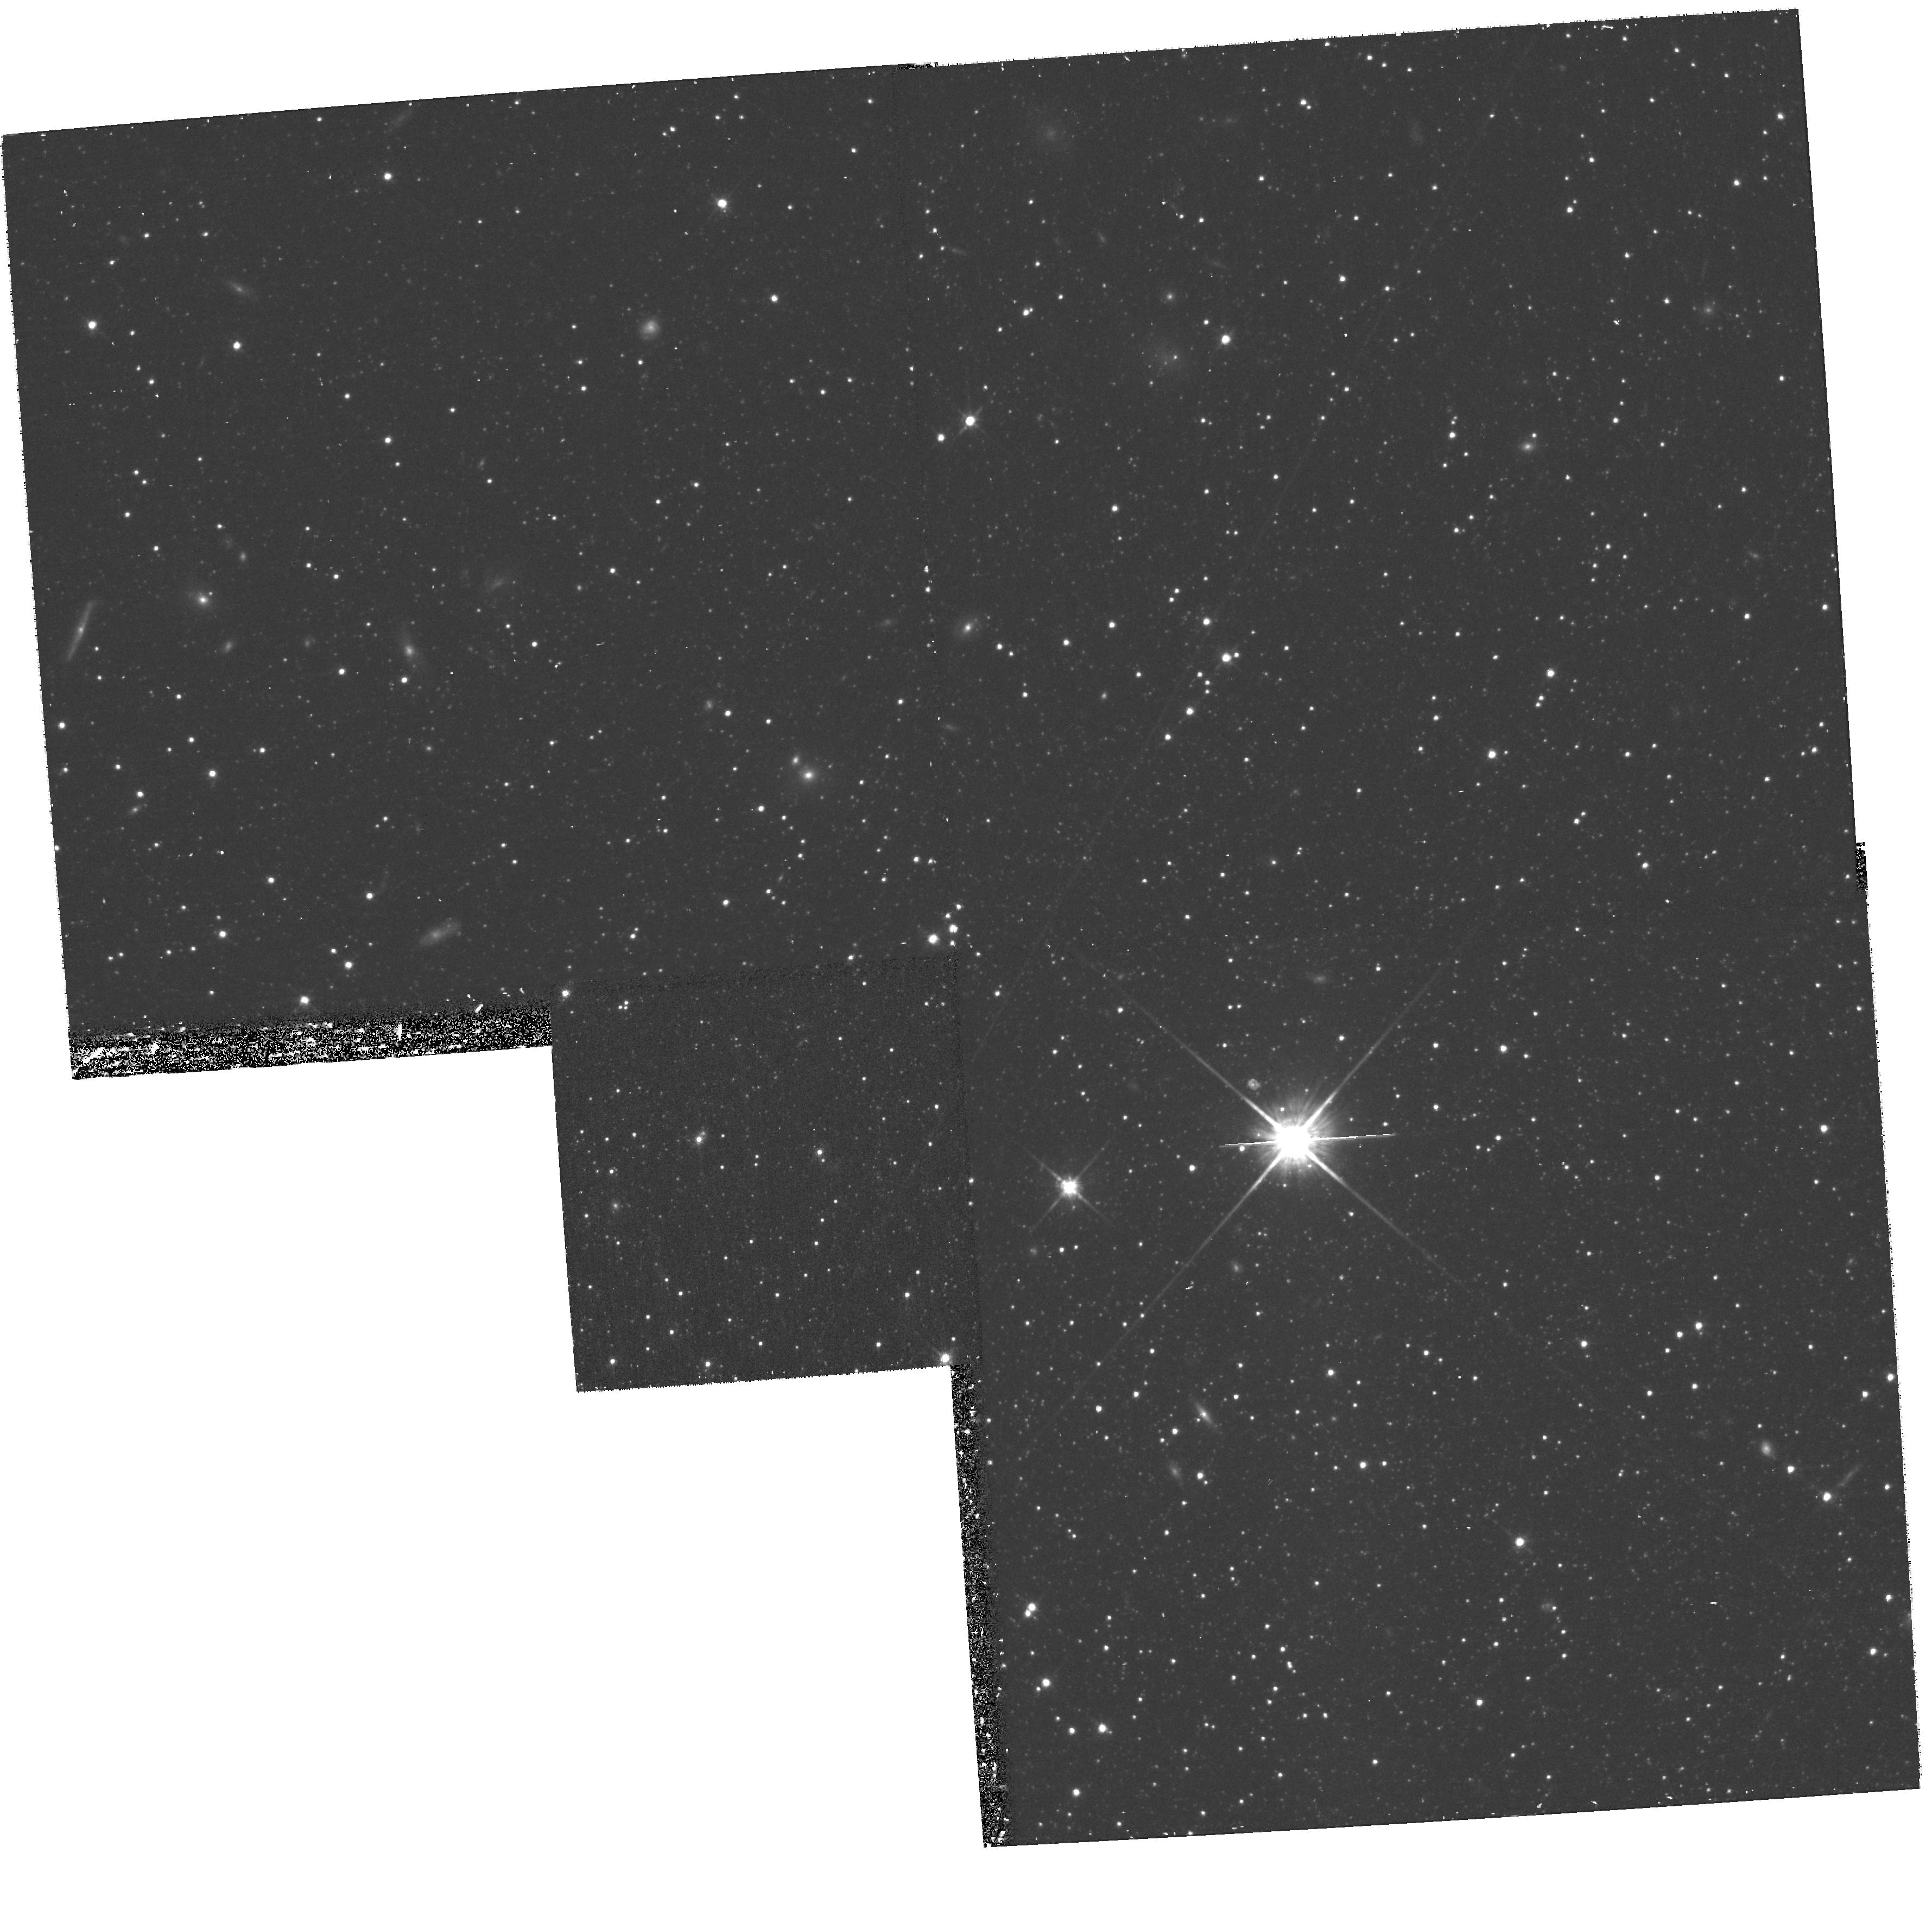
Target: LEO-II
Instrument: WFPC2/PC
Filter: F814W
Exposure: 37 min
Observation ID: hst_11182_02_wfpc2_pc_f814w_ua2n02

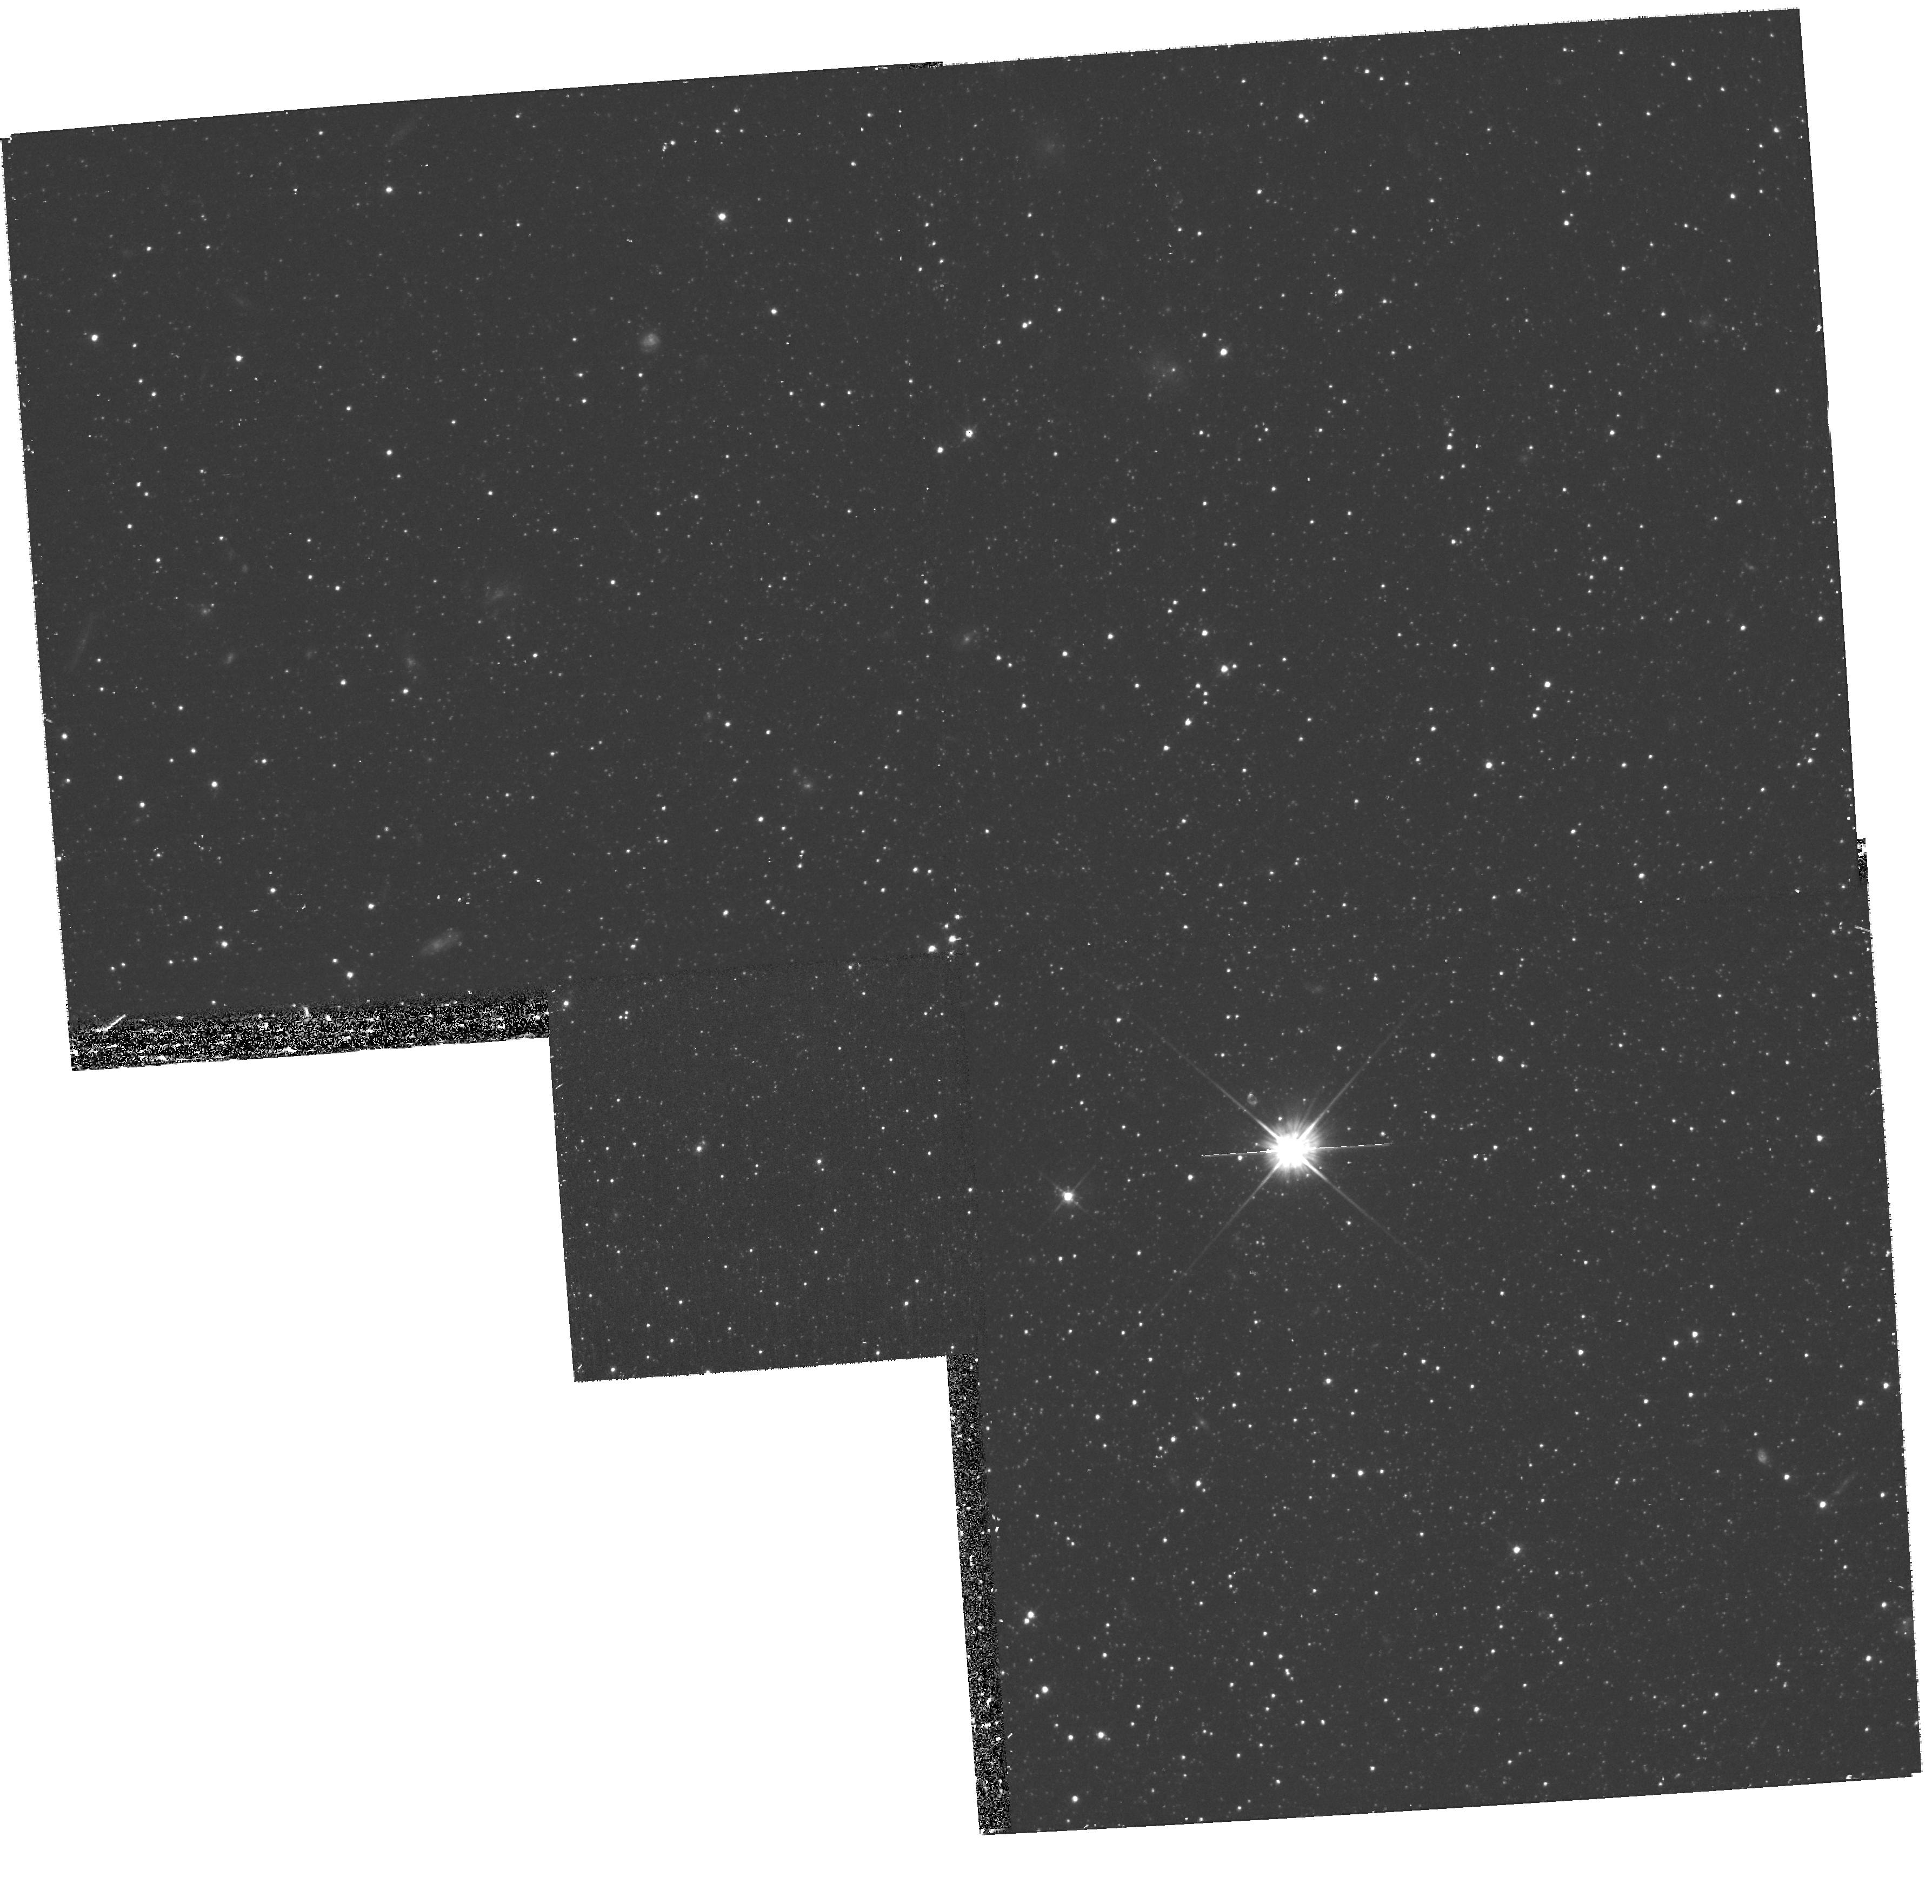
Target: LEO-II
Instrument: WFPC2/PC
Filter: F555W
Exposure: 37 min
Observation ID: hst_11182_c1_wfpc2_pc_f555w_ua2nc1

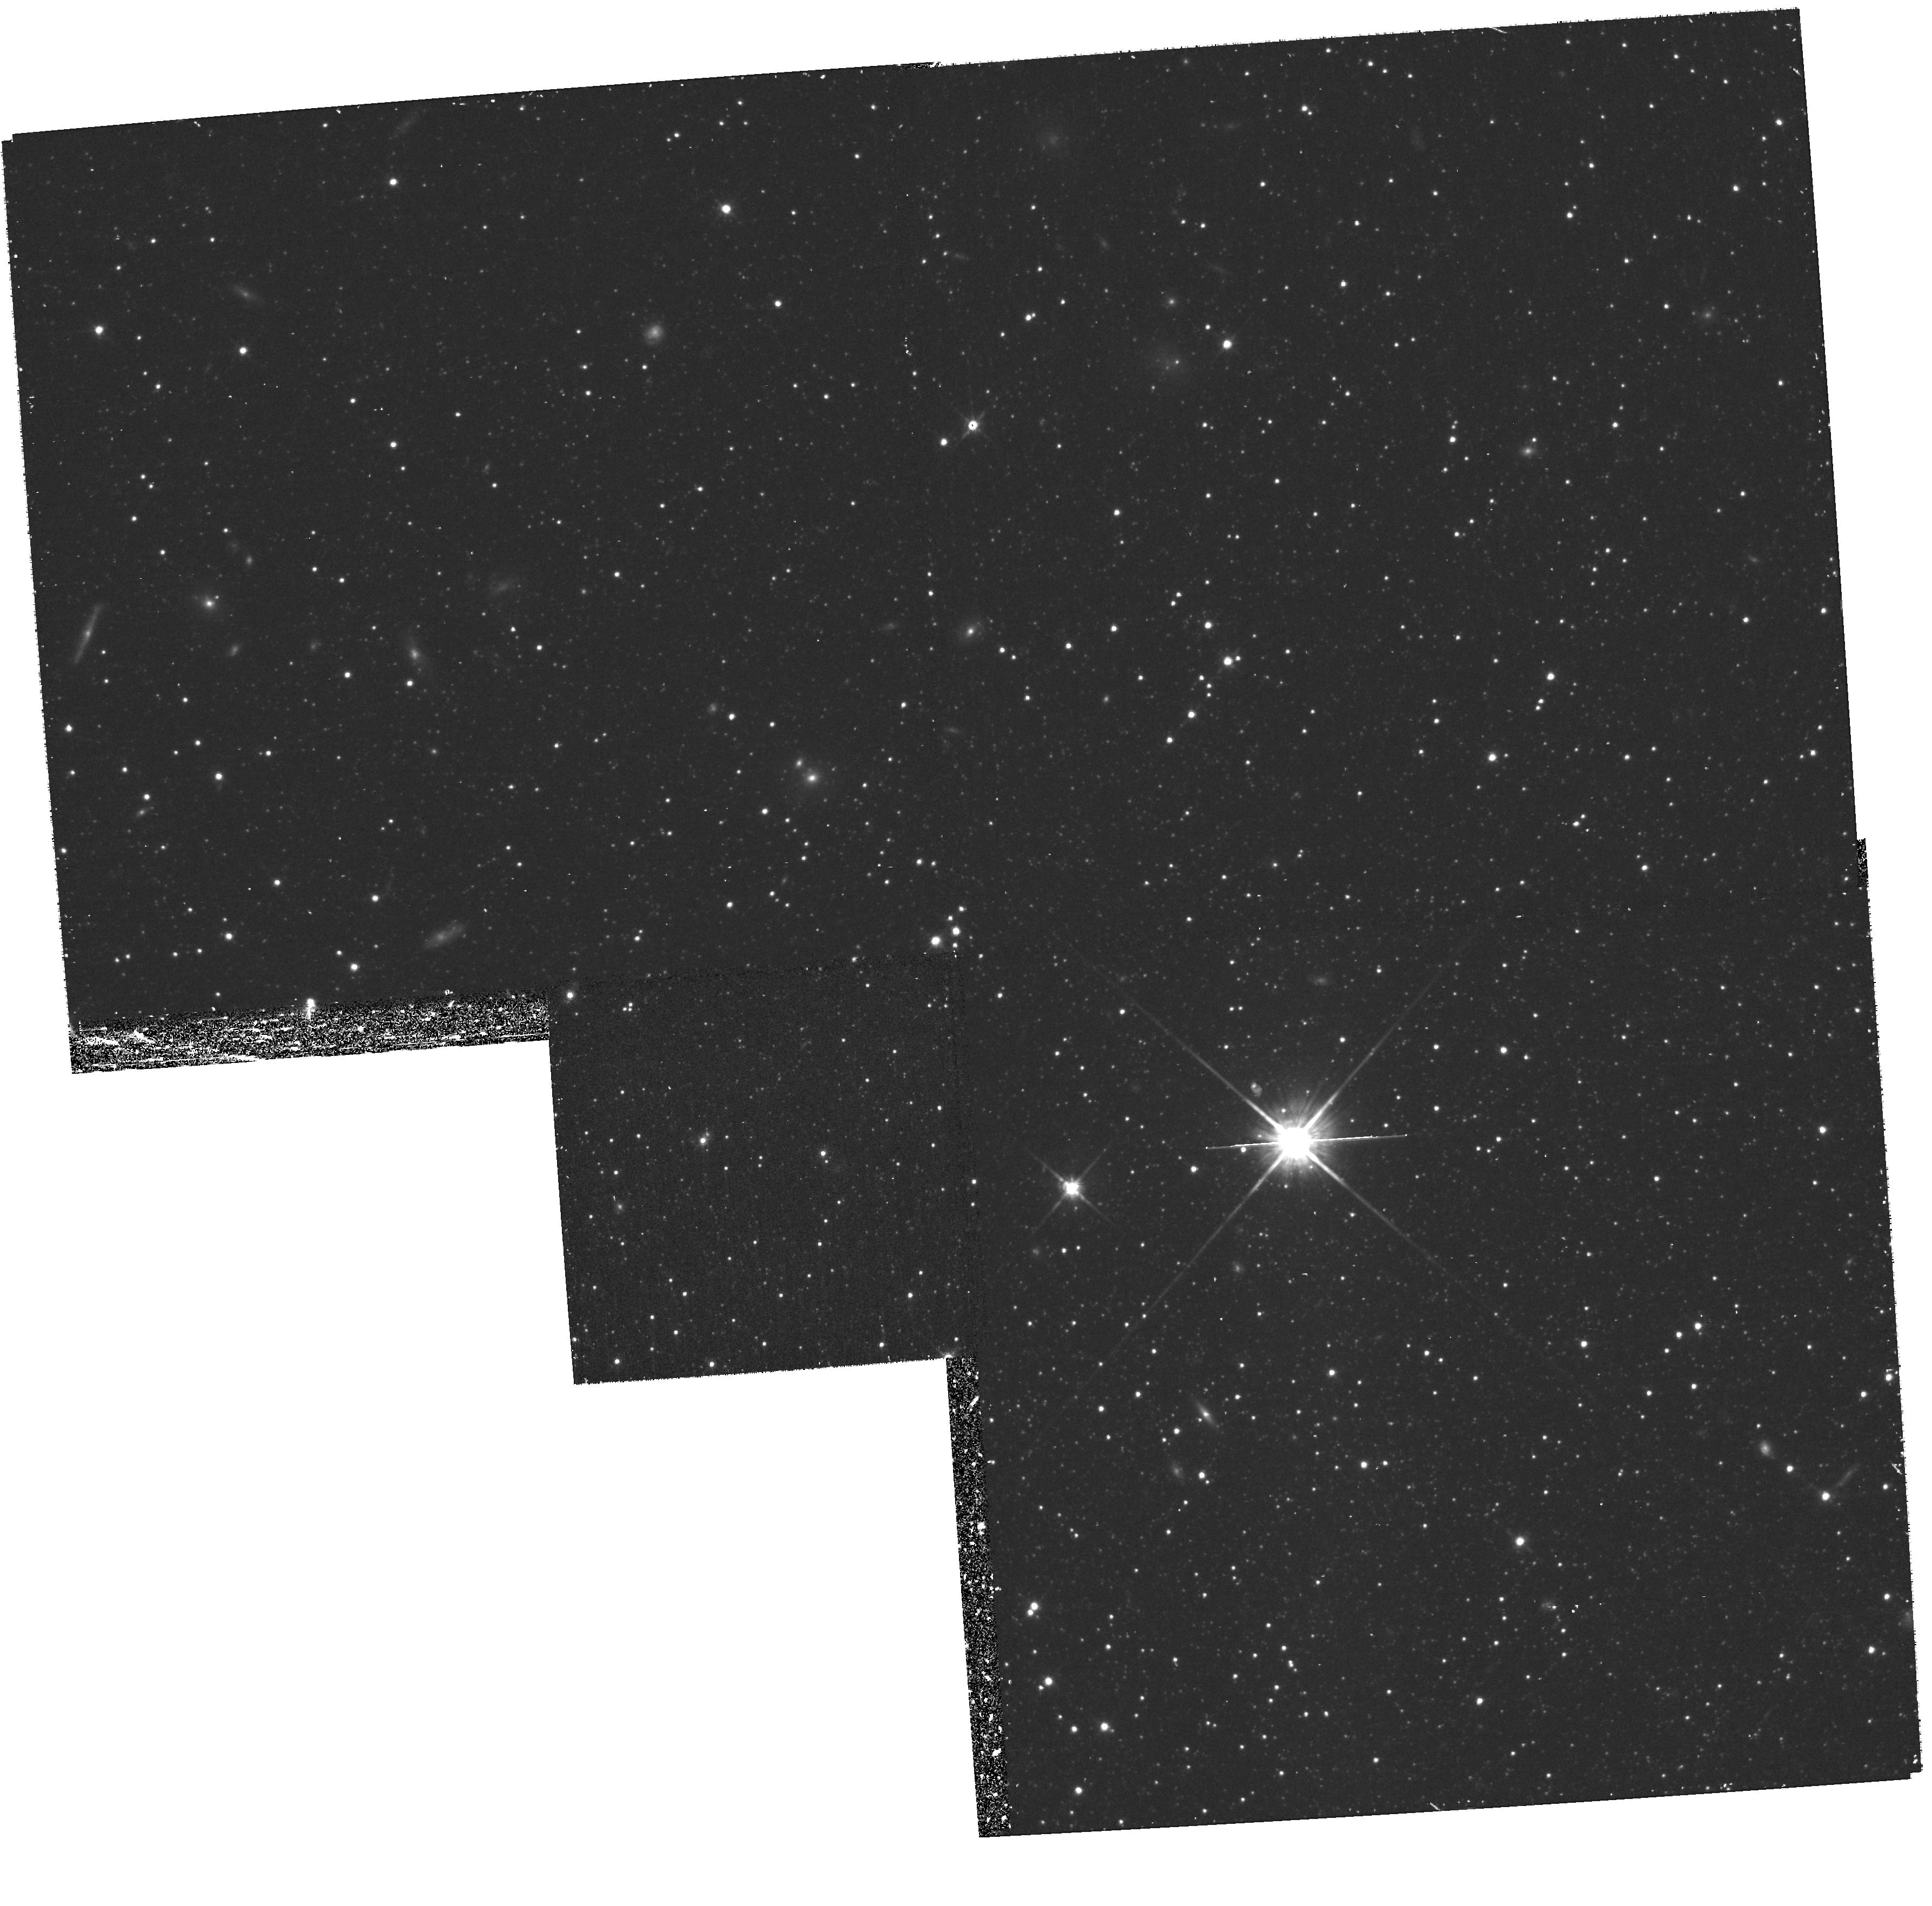
Target: LEO-II
Instrument: WFPC2/PC
Filter: F814W
Exposure: 37 min
Observation ID: hst_11182_b2_wfpc2_pc_f814w_ua2nb2

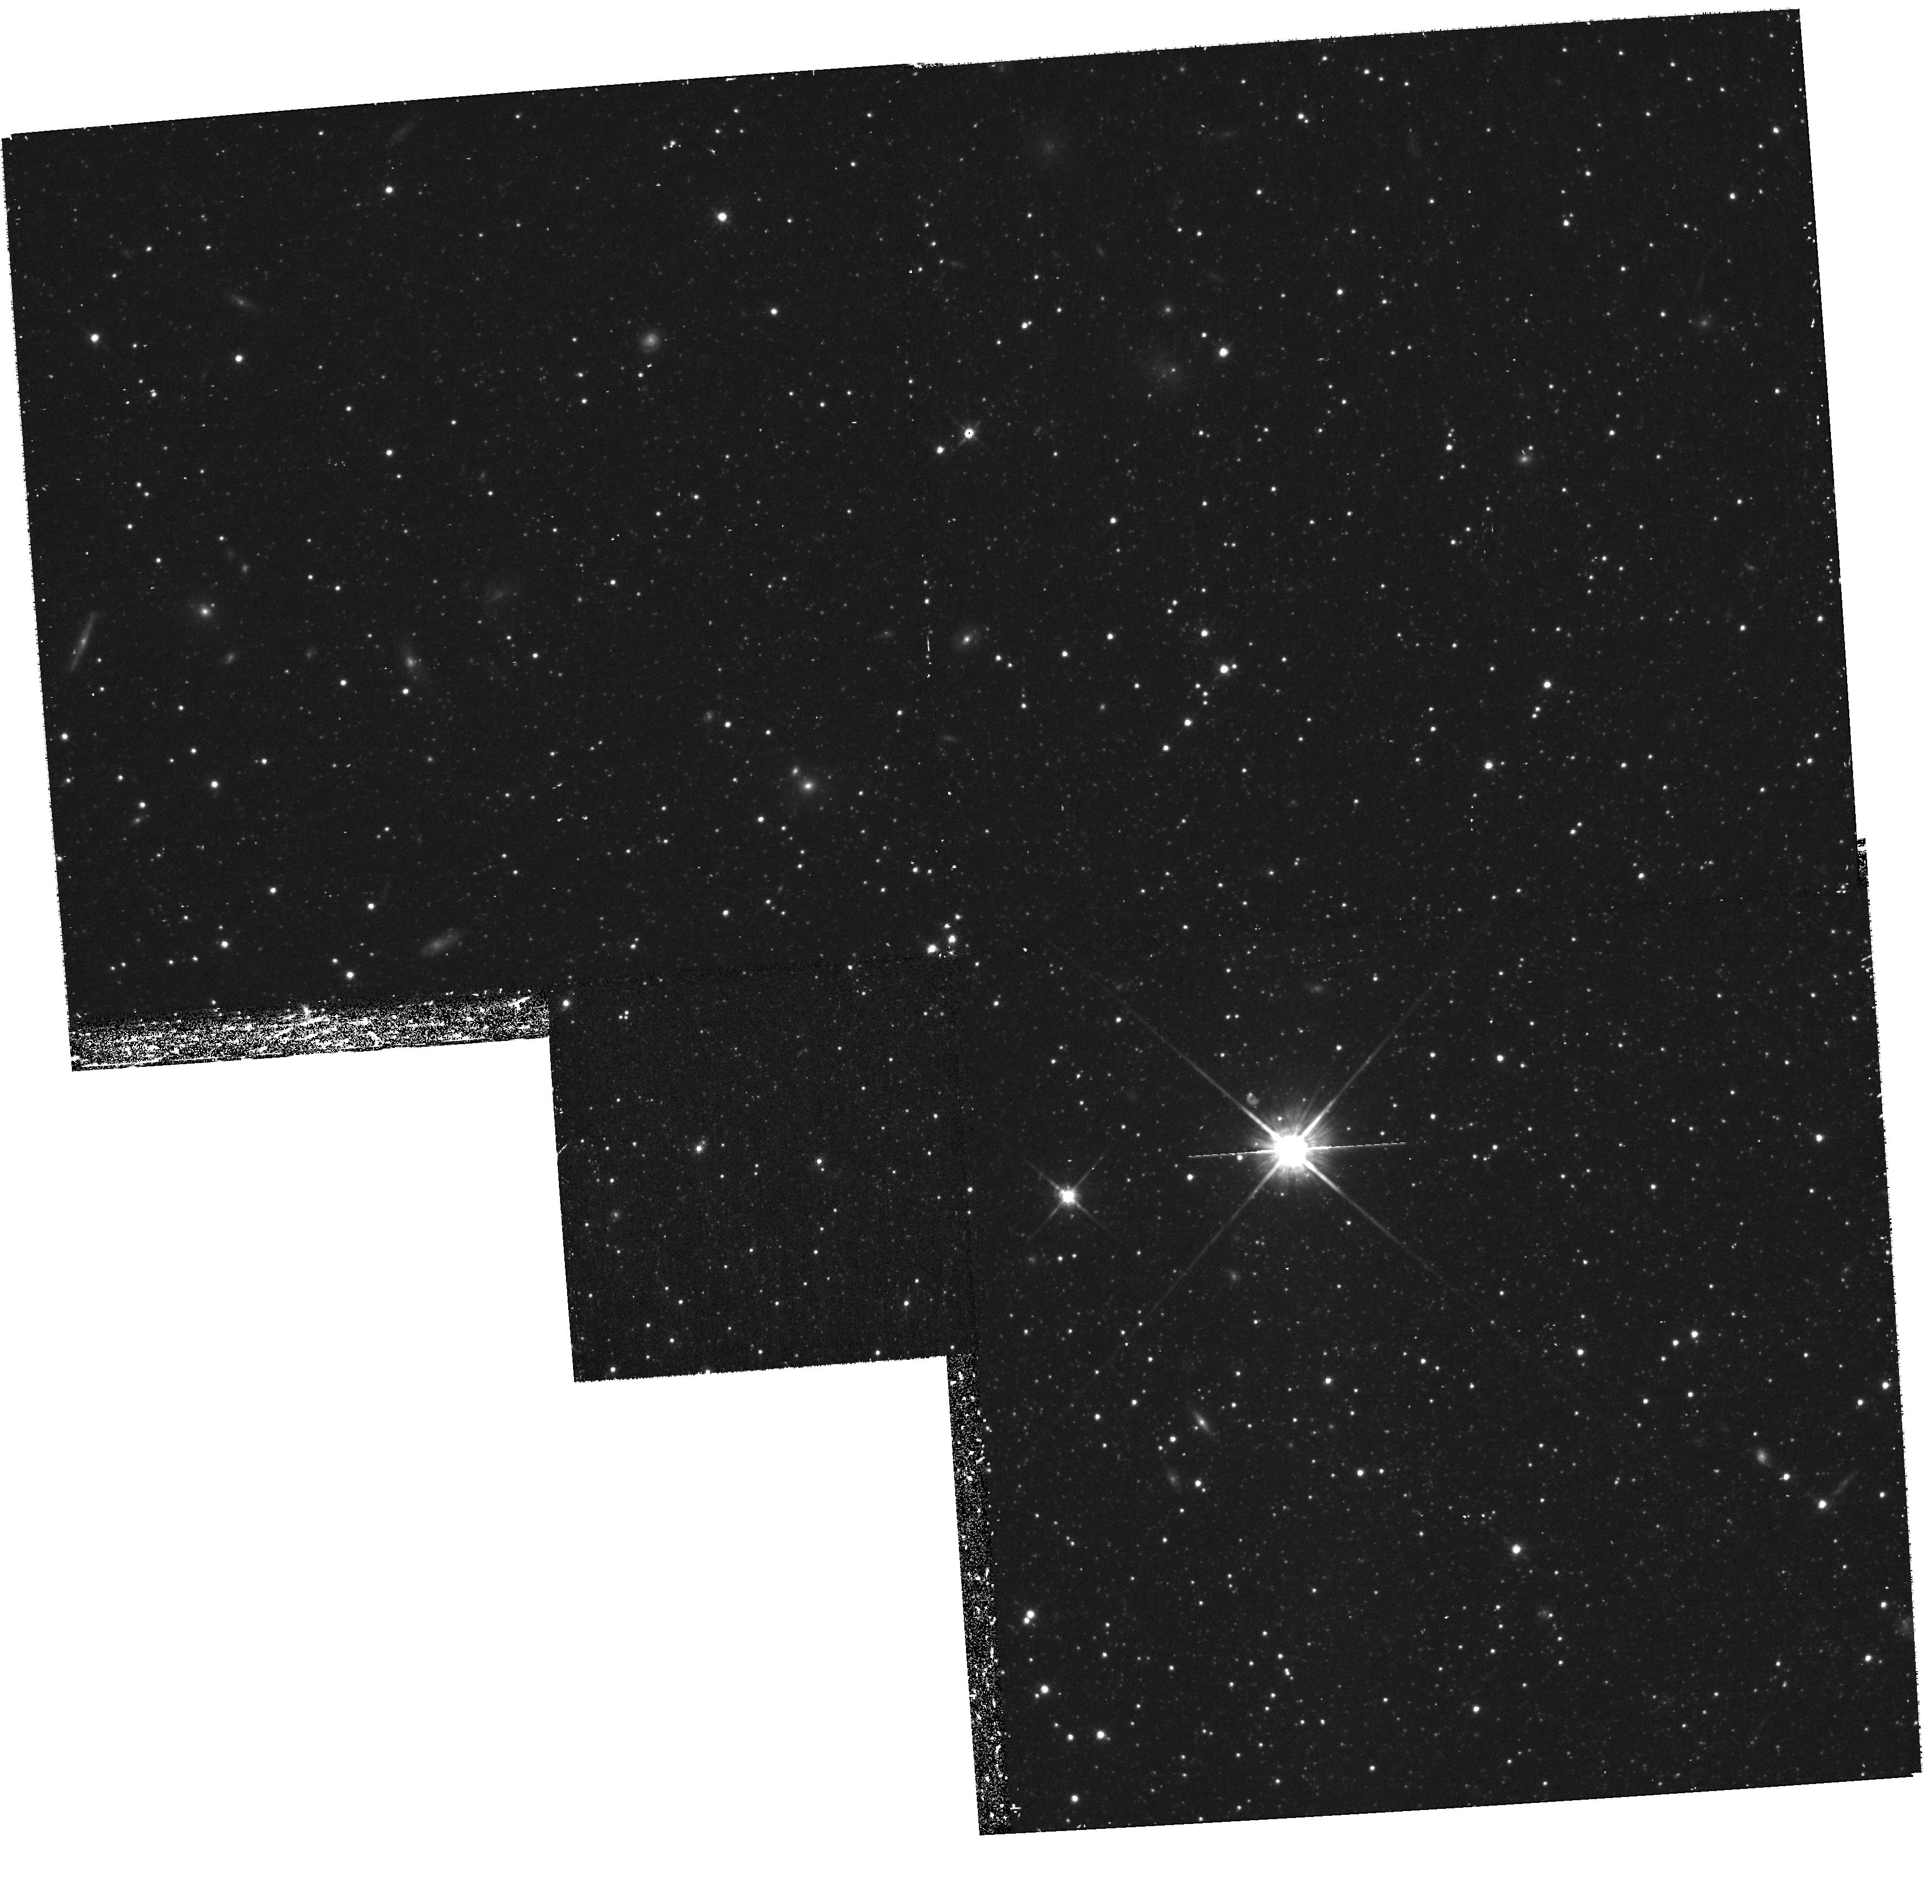
Target: LEO-II
Instrument: WFPC2/PC
Filter: F814W
Exposure: 37 min
Observation ID: hst_11182_c2_wfpc2_pc_f814w_ua2nc2

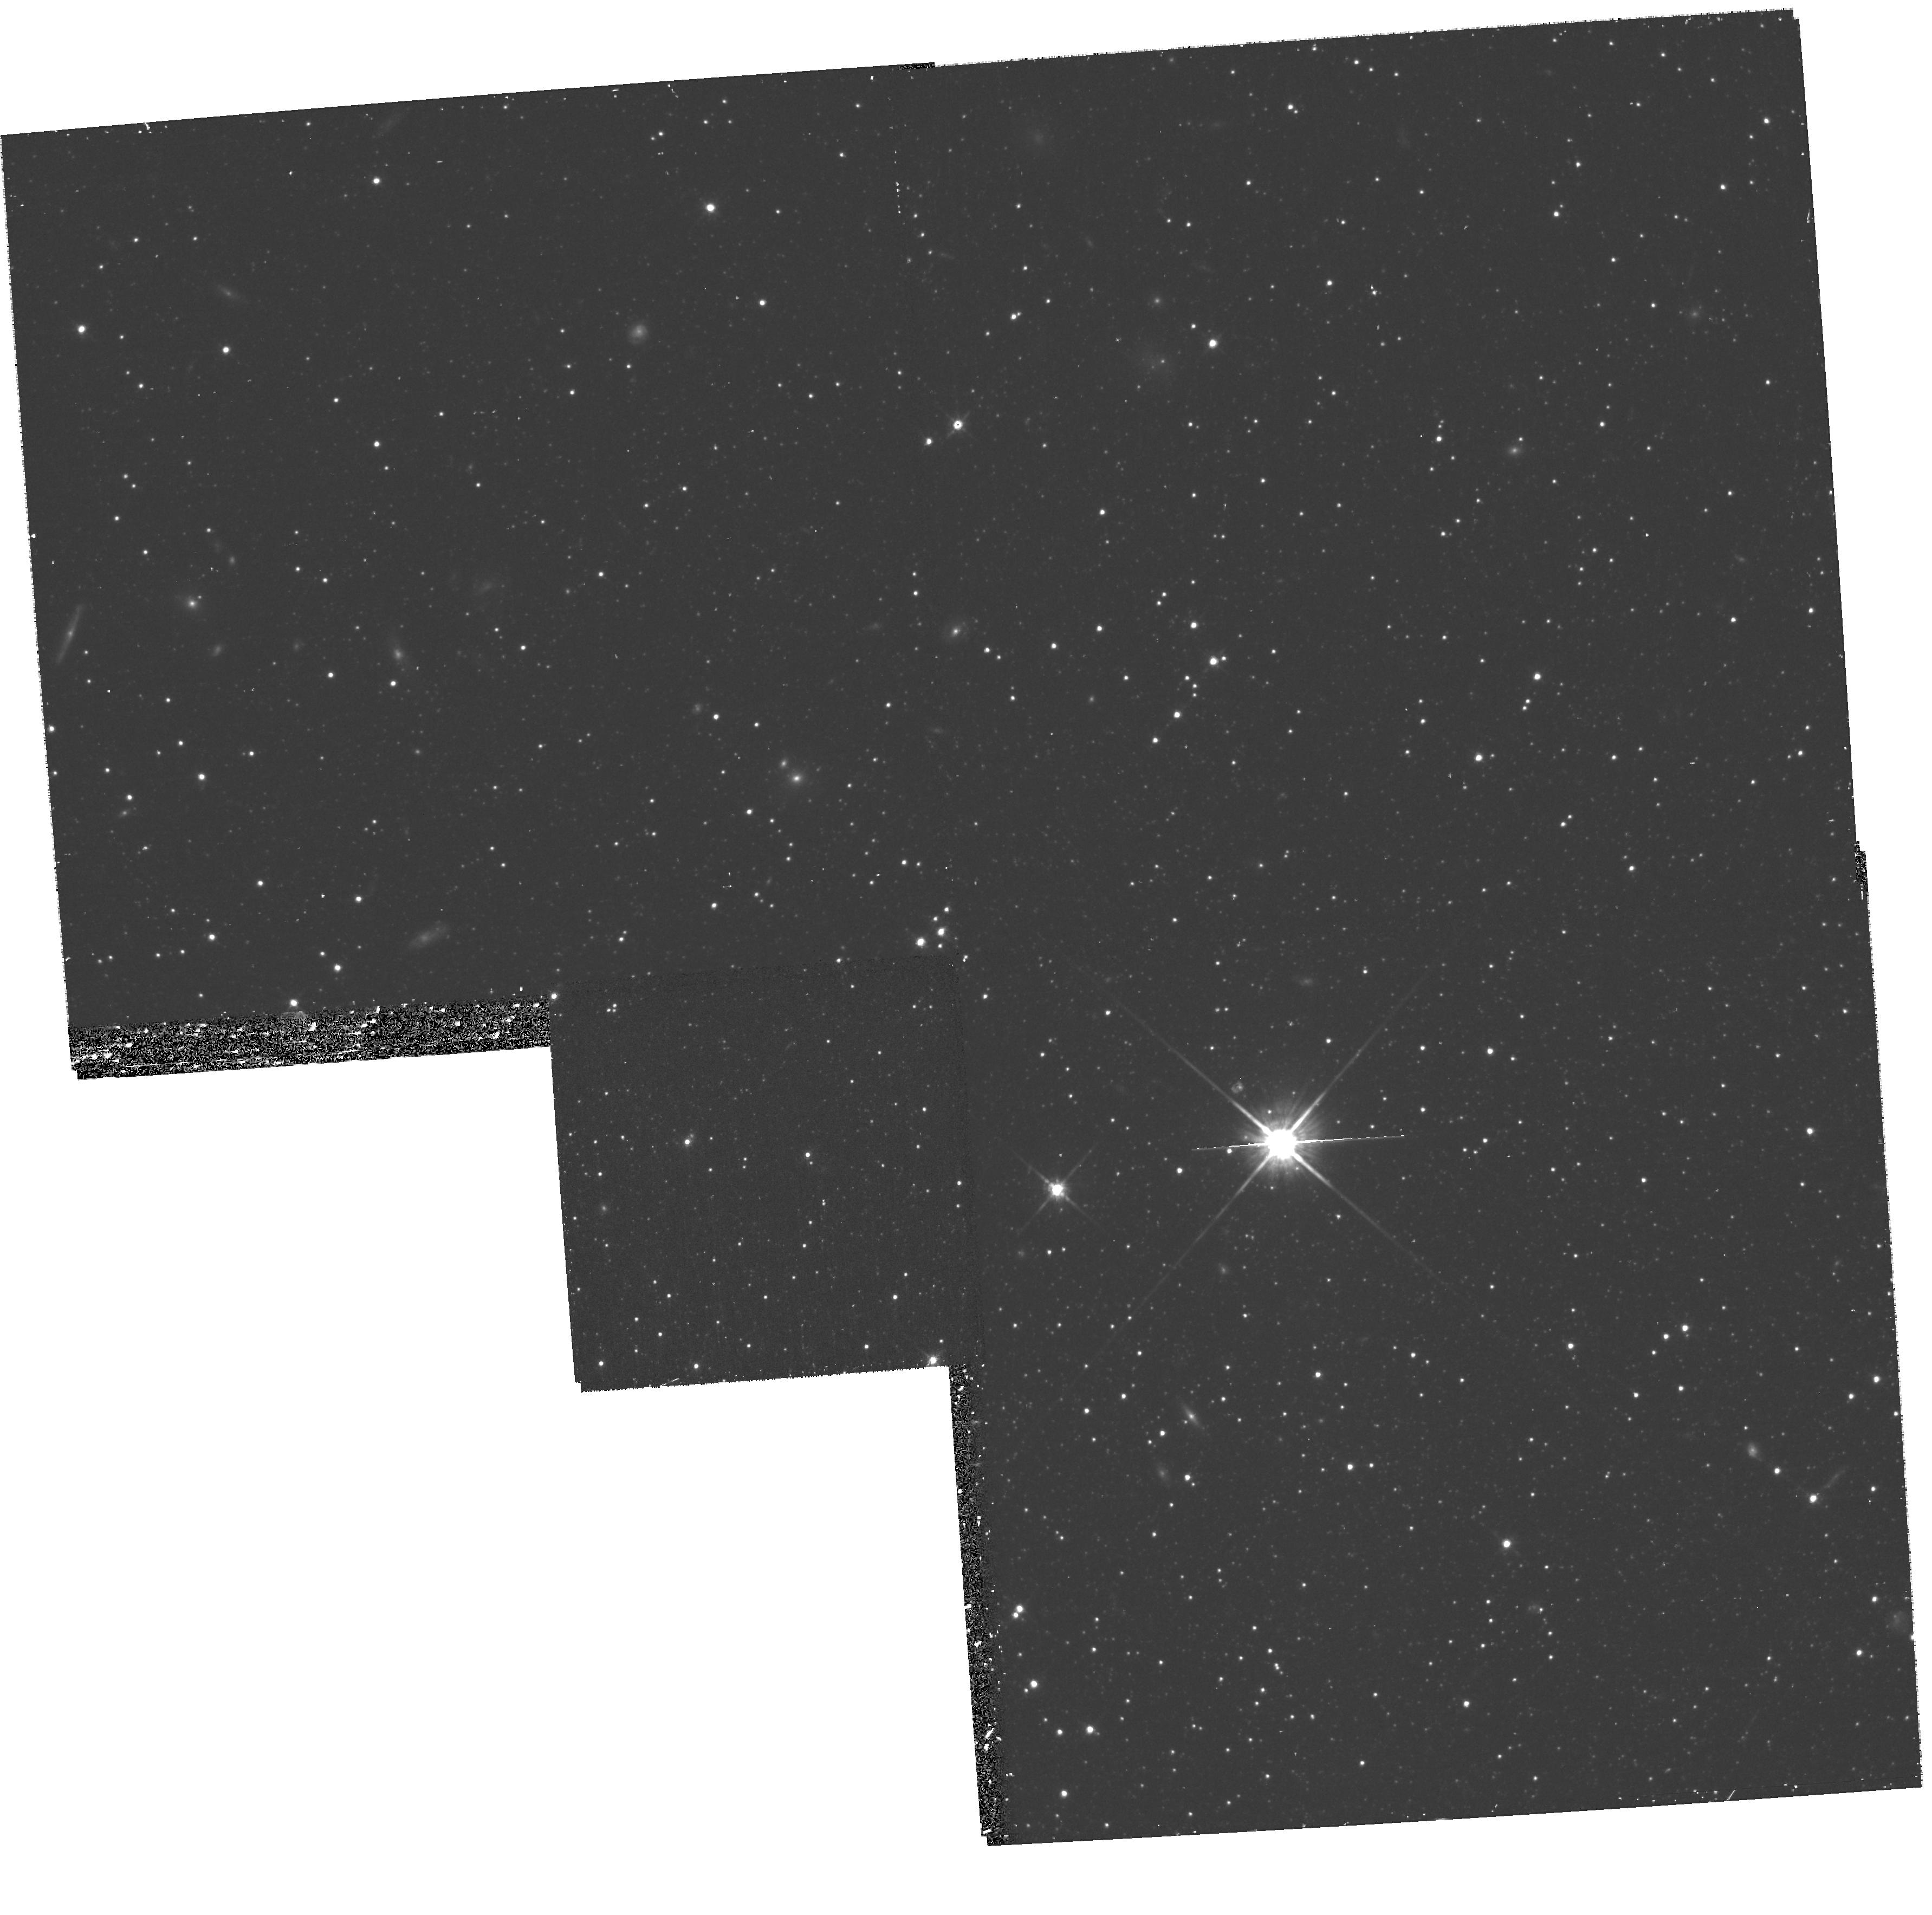
Target: LEO-II
Instrument: WFPC2/PC
Filter: F814W
Exposure: 37 min
Observation ID: hst_11182_a2_wfpc2_pc_f814w_ua2na2

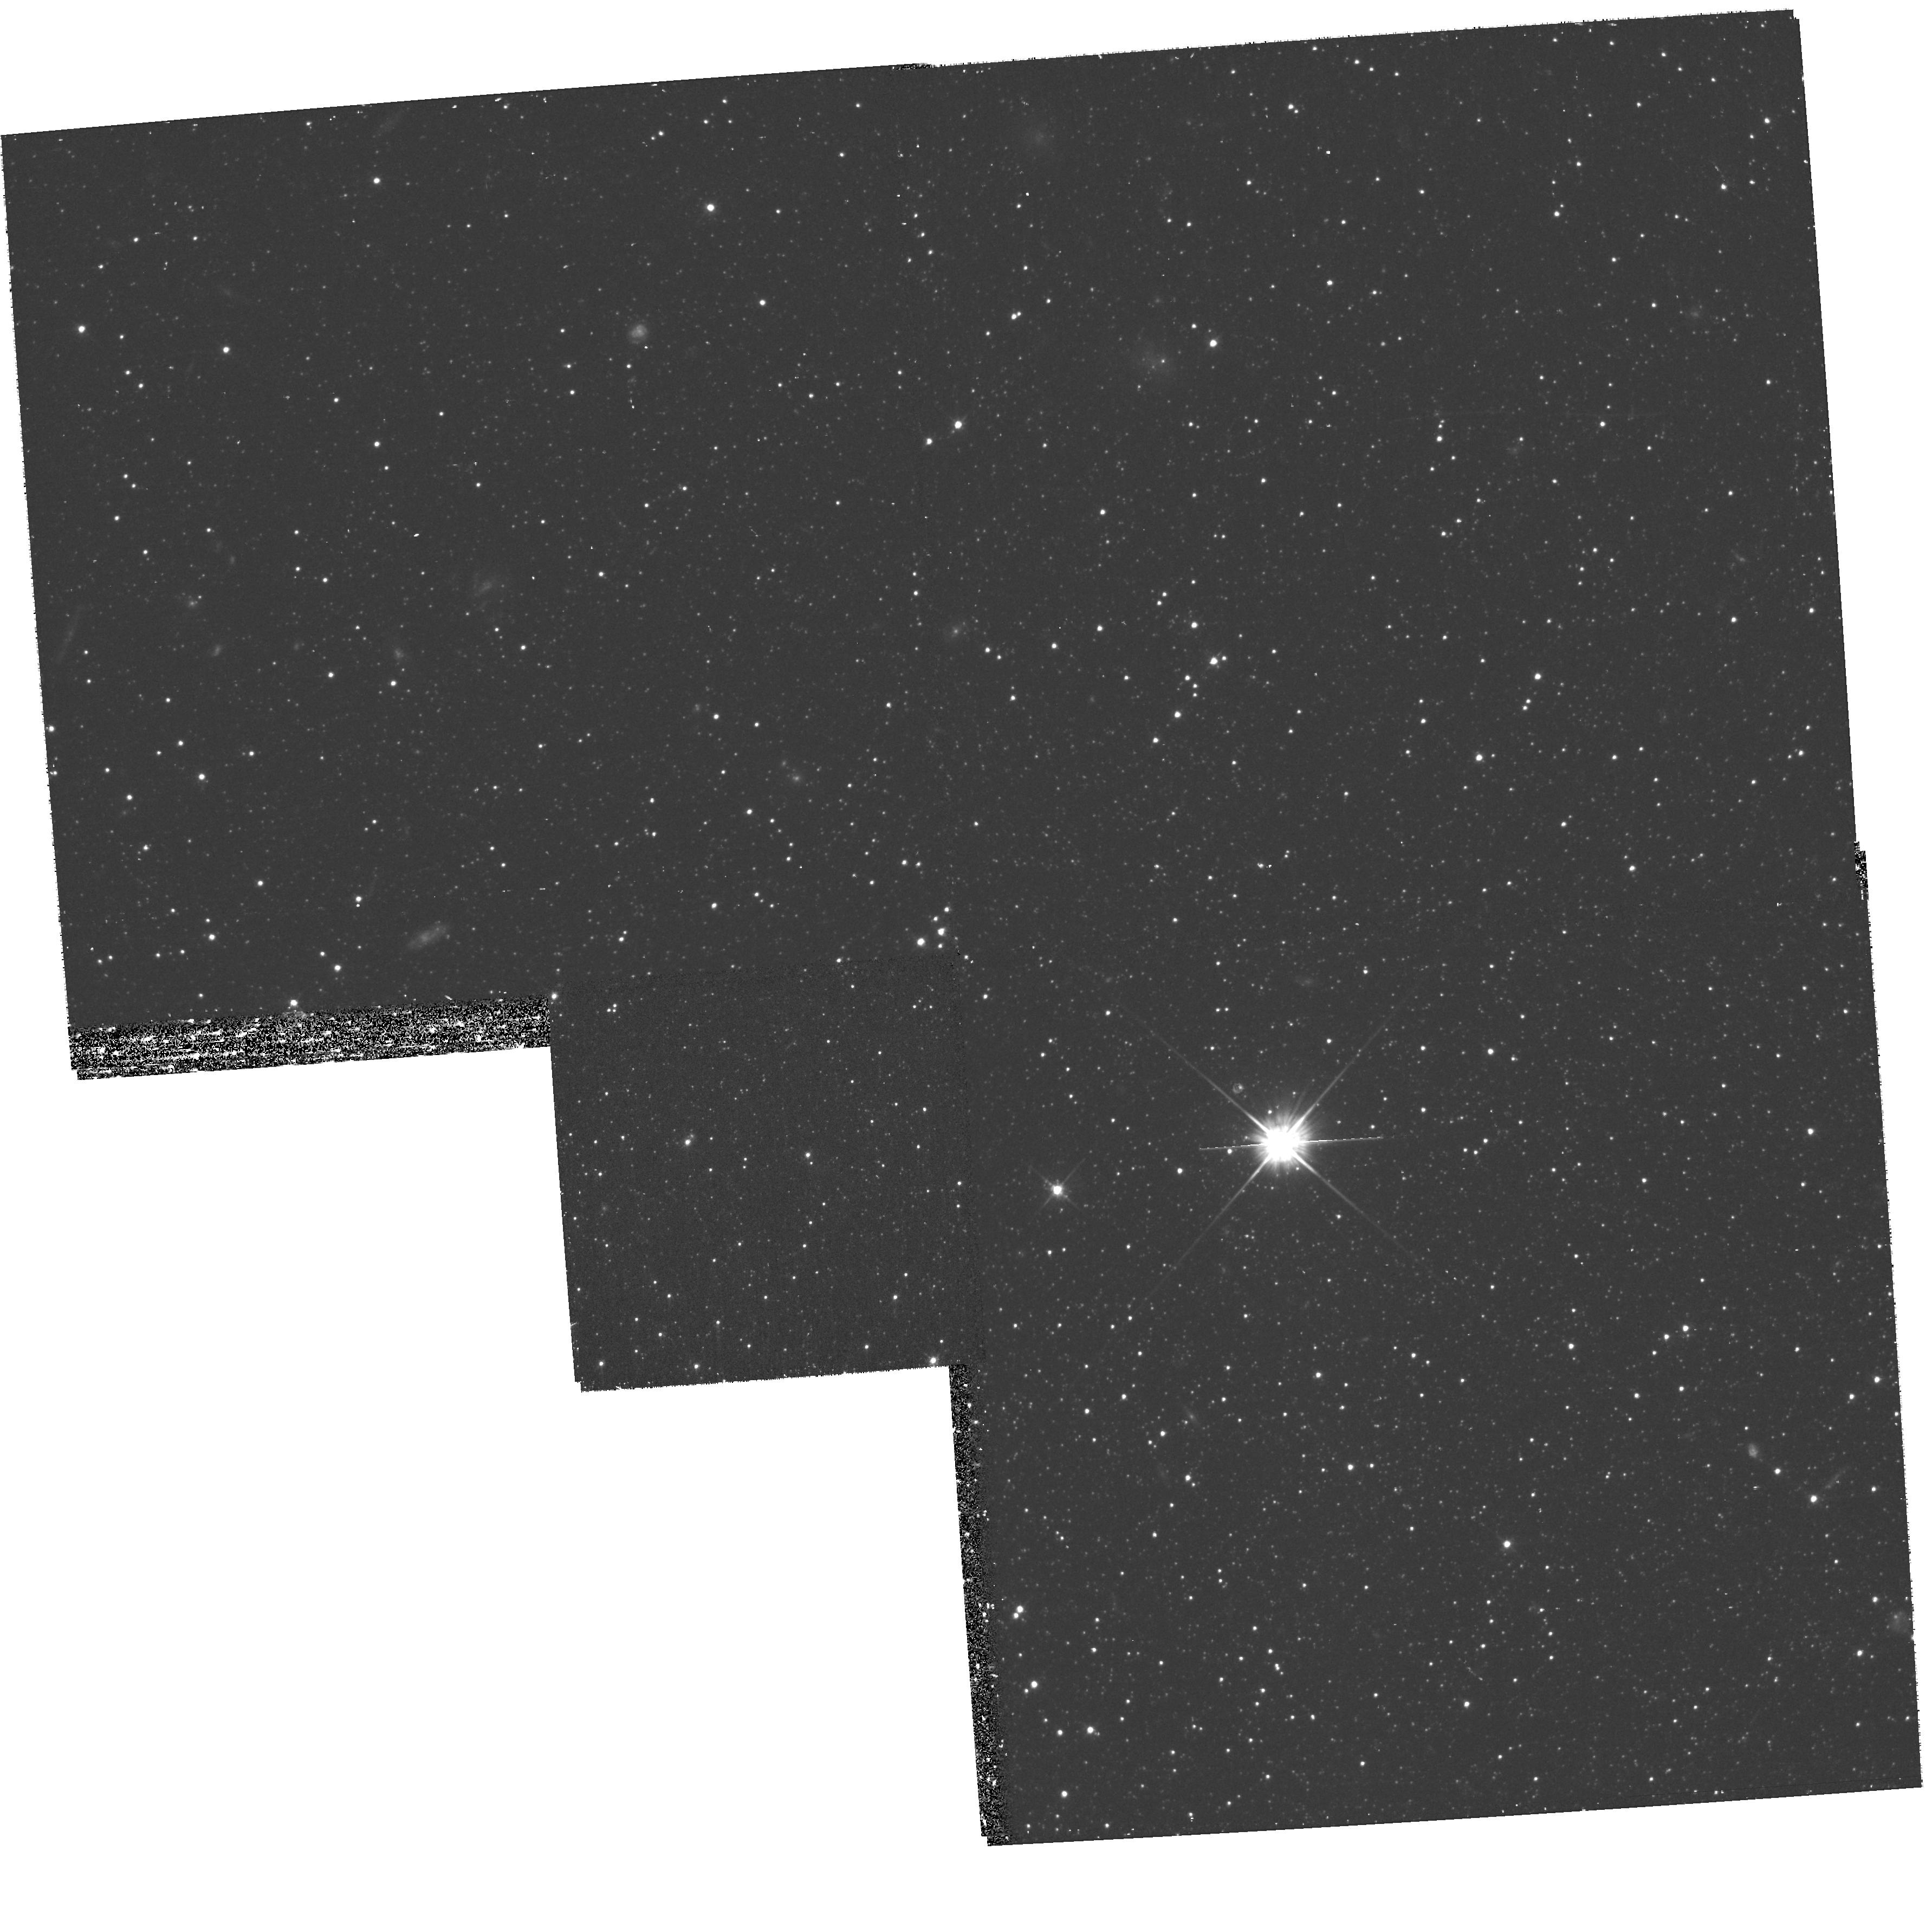
Target: LEO-II
Instrument: WFPC2/PC
Filter: F555W
Exposure: 37 min
Observation ID: hst_11182_a1_wfpc2_pc_f555w_ua2na1

The Mass of the Milky Way: Orbits for Leo I and Leo II: Second Epoch Imaging of Leo II (PI: Kuijken, Konrad)

Constraining the mass of the Galaxy at large radii remains a difficult problem. Available data are still rather scarce, and orbits of even a few objects at large radii can have a large impact. We propose to obtain proper motions for the two satellites Leo I and Leo II, which orbit the Galaxy at about 200 kpc. Together with the radial velcoities of these glaaxies, which are well known, the proper motions allow space velocities ot be consructed: these can remove signifiicant uncertainty in the Galactic mass models, and in particular settle the vexed question of whether or not Leo I is gravitationally bound to the Galaxy. The proper motion of Leo I is addressed in a companion archival proposal; here we address the WFPC2 imagery of Leo II.